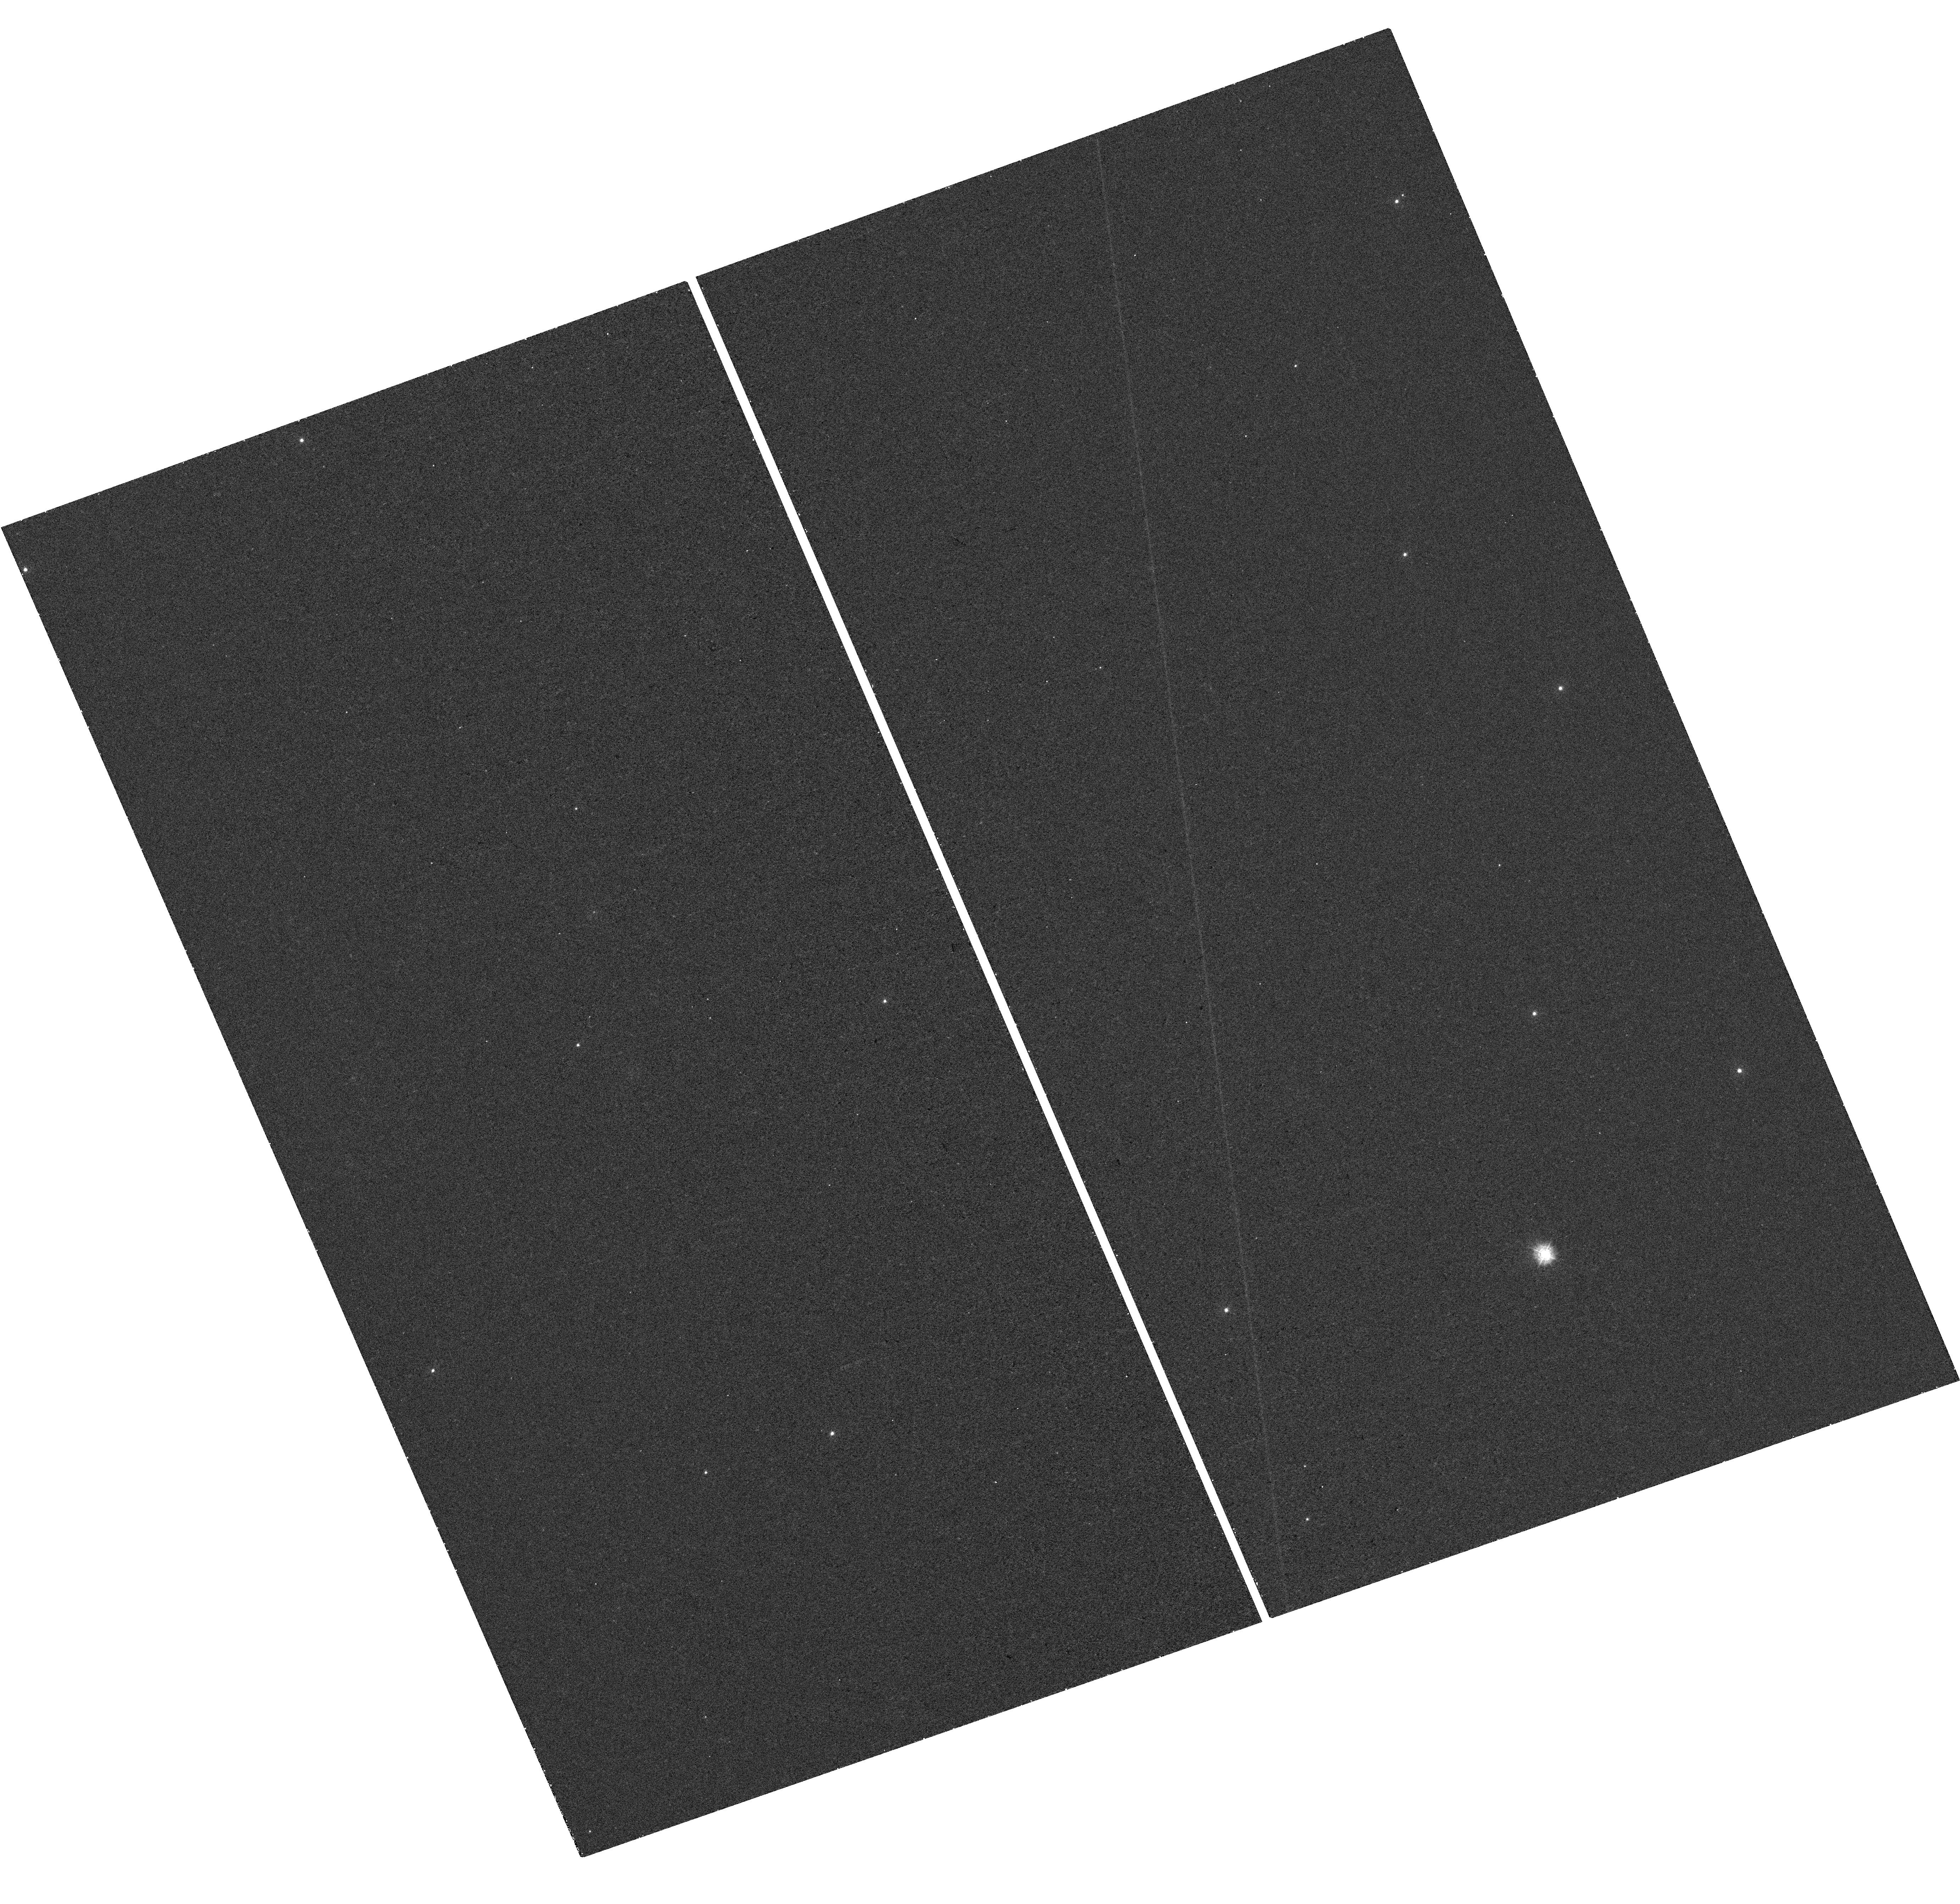
Target: IRAS-03158+4227. Instrument: WFC3/UVIS. Filter: F275W. Exposure: 24 min. Observation ID: hst_14938_a4_wfc3_uvis_f275w_idfxa4

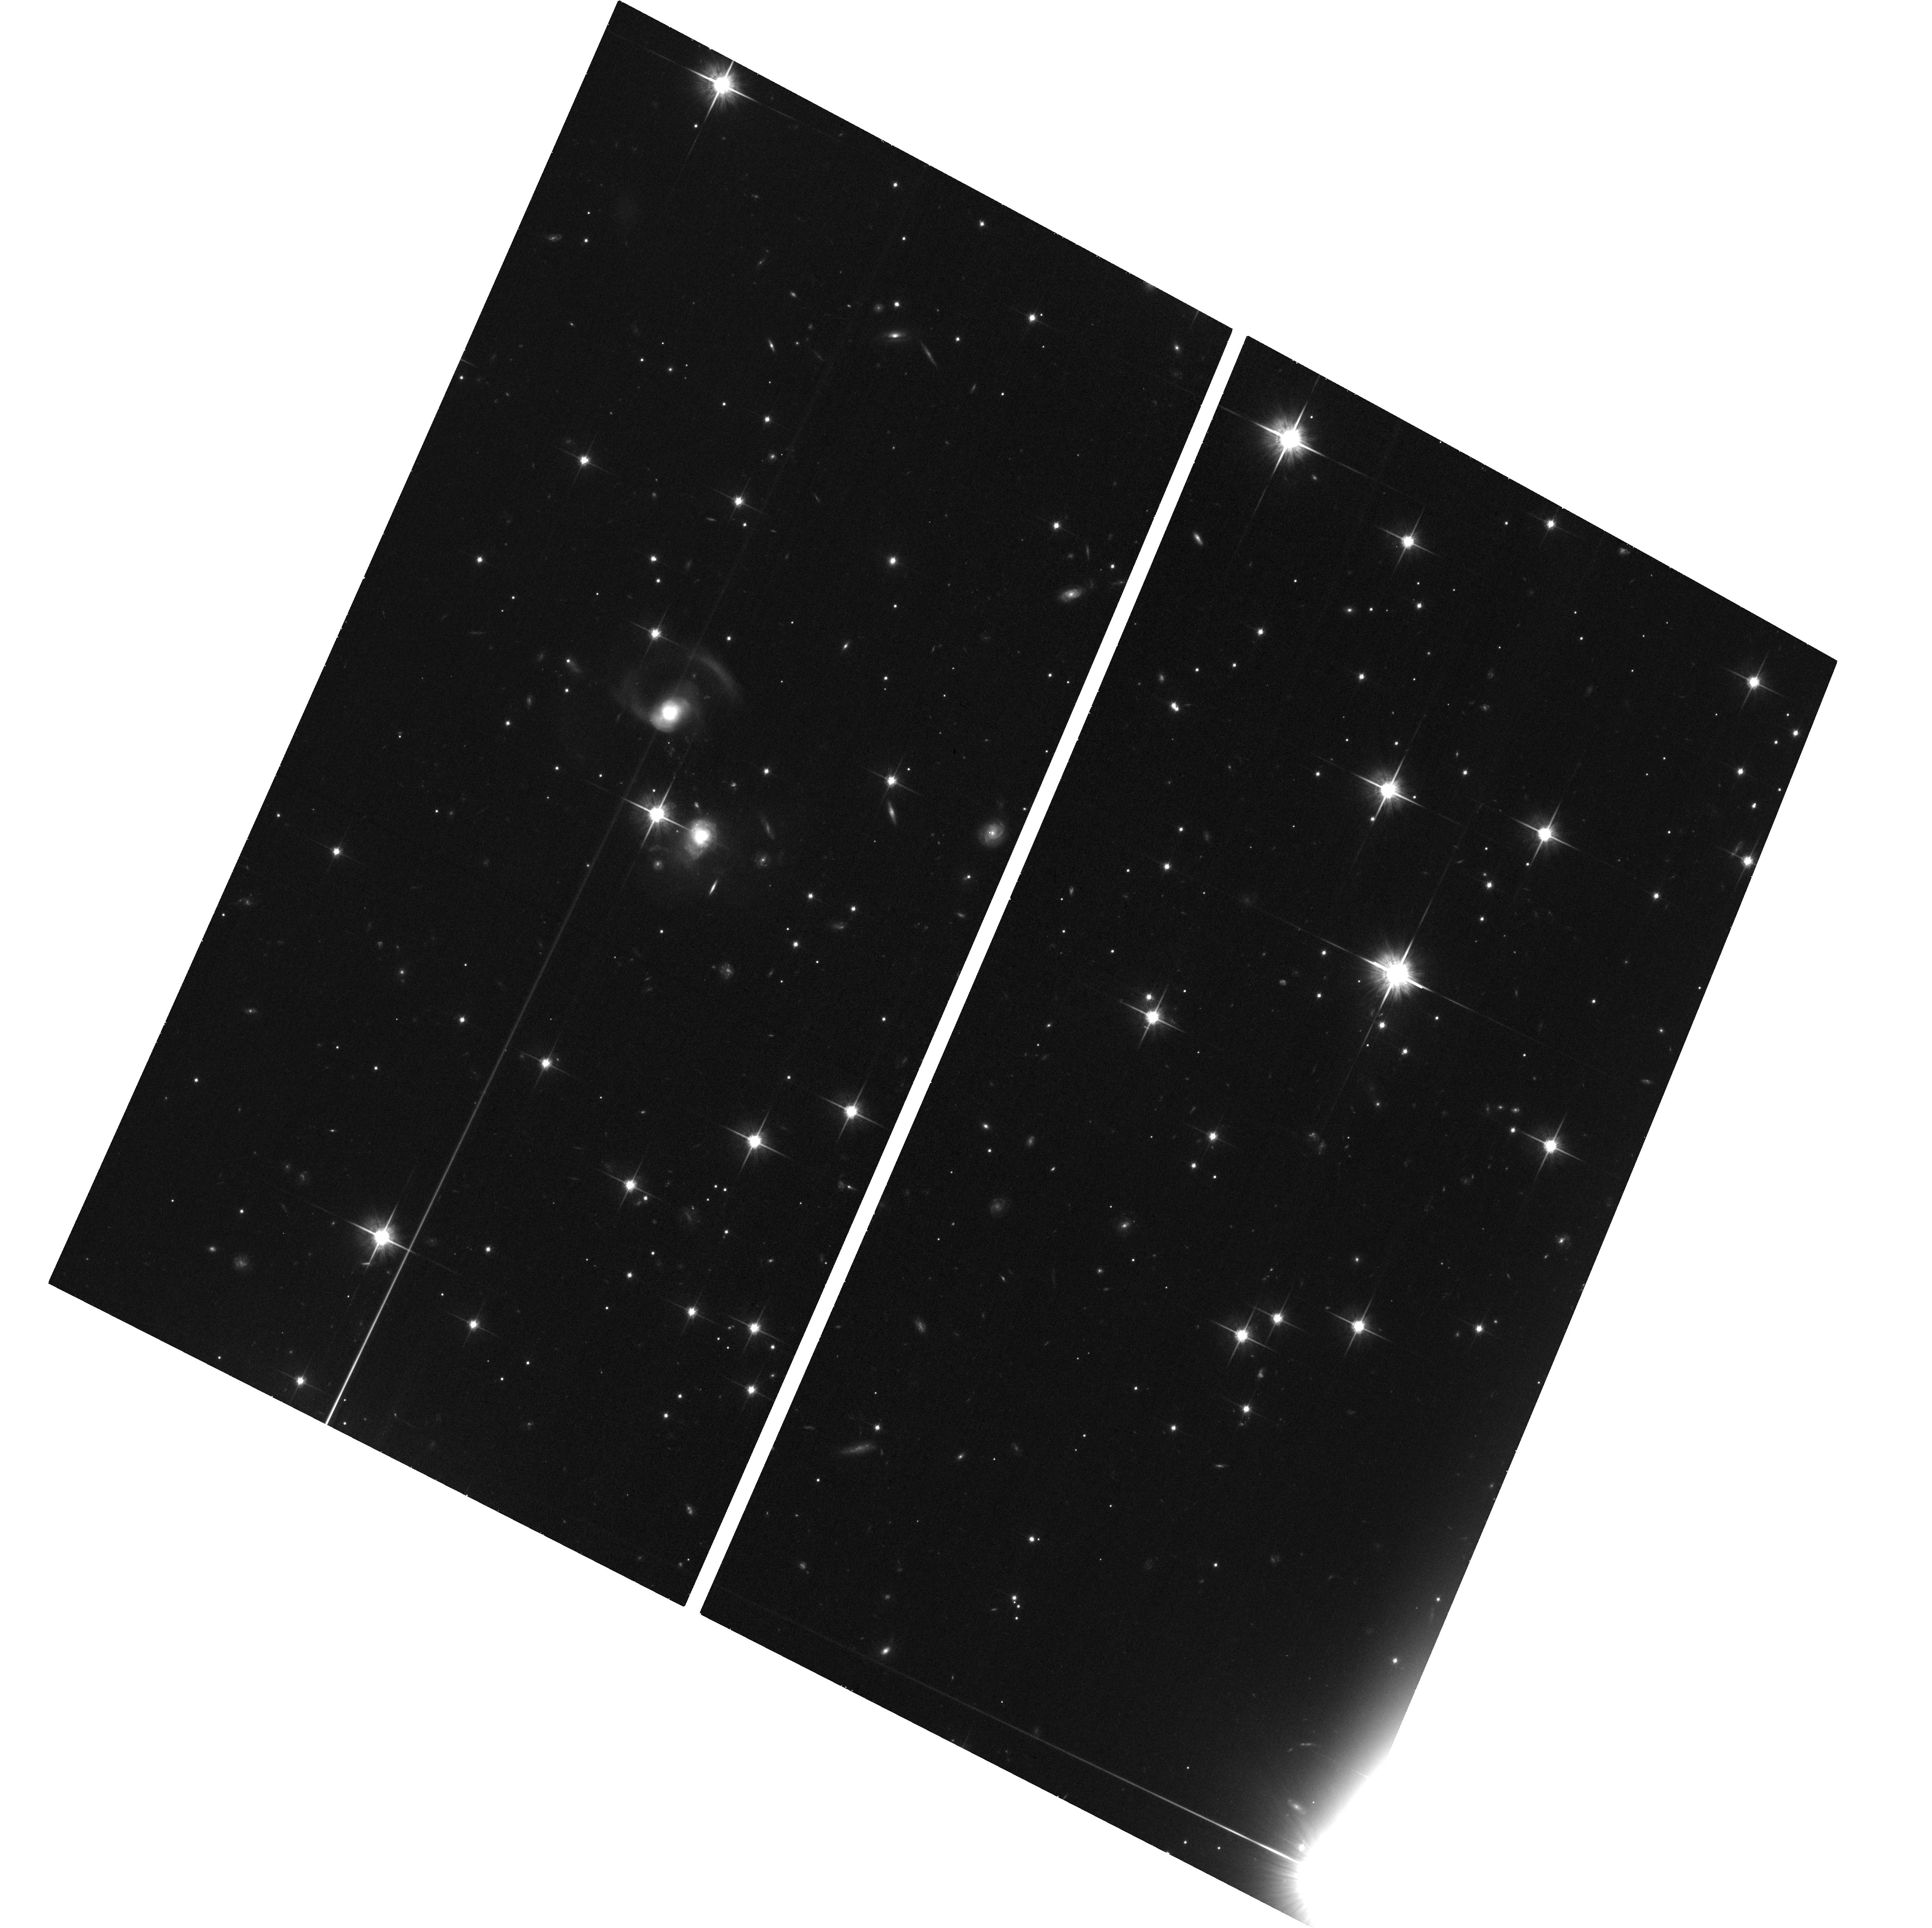
Target: IRAS-03158+4227. Instrument: ACS/WFC. Filter: F814W. Exposure: 38 min. Observation ID: hst_14938_04_acs_wfc_f814w_jdfx04

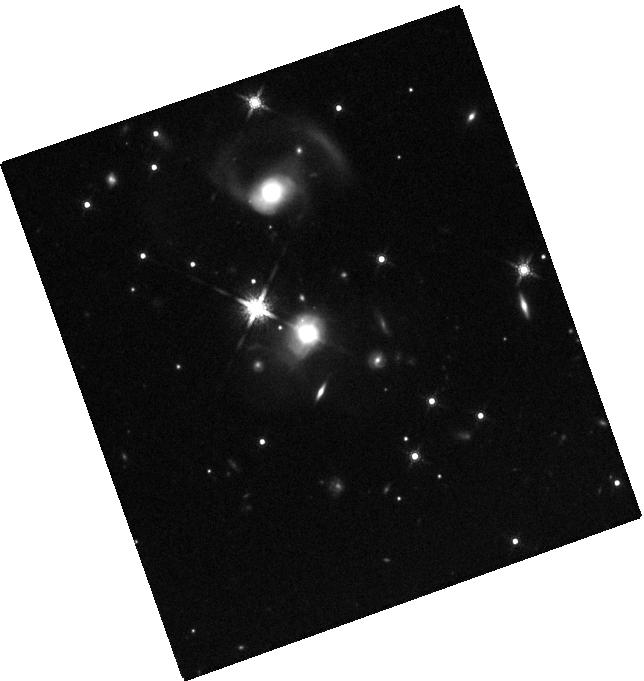
Target: IRAS-03158+4227. Instrument: WFC3/IR. Filter: F160W. Exposure: 14 min. Observation ID: hst_14938_a4_wfc3_ir_f160w_idfxa4

Impact of the most extreme AGN-driven molecular outflow on its host galaxy (PI: Gowardhan, Avani)

Using the VLA, we have found that the OH 1.667 GHz maser line (OHM) is a viable new avenue to identify molecular outflows and study AGN-feedback. We tentatively detect high-velocity wings in the OHM spectrum of IRAS 03158+4227, whose velocity profile matches with its OH 119 micron absorption line profile, but is limited by the modest SNR of our detection. This suggests a physical relation between the outflowing cold gas, and compact circumcuclear molecular gas regions. We here request further observations of the OHM emission in IRAS 03158+4227, to confirm this correspondence, and establish the OHM feature as a reliable outflow diagnostic. We also request UV to near-infrared HST observations of IRAS 03158+4227 for the first time, so as to constrain the young and old stellar populations, study the tidal tails detected in CO(1-0), and detect the impact of kpc scale outflows on star formation in outflow hosts. We therefore propose for joint VLA- HST observations of IRAS 03158+4227 (z = 0.13), hosting the most extreme molecular outflow in the local Universe, in order to further develop our understanding of AGN feedback, its impact on its host galaxy at all spatial scales.